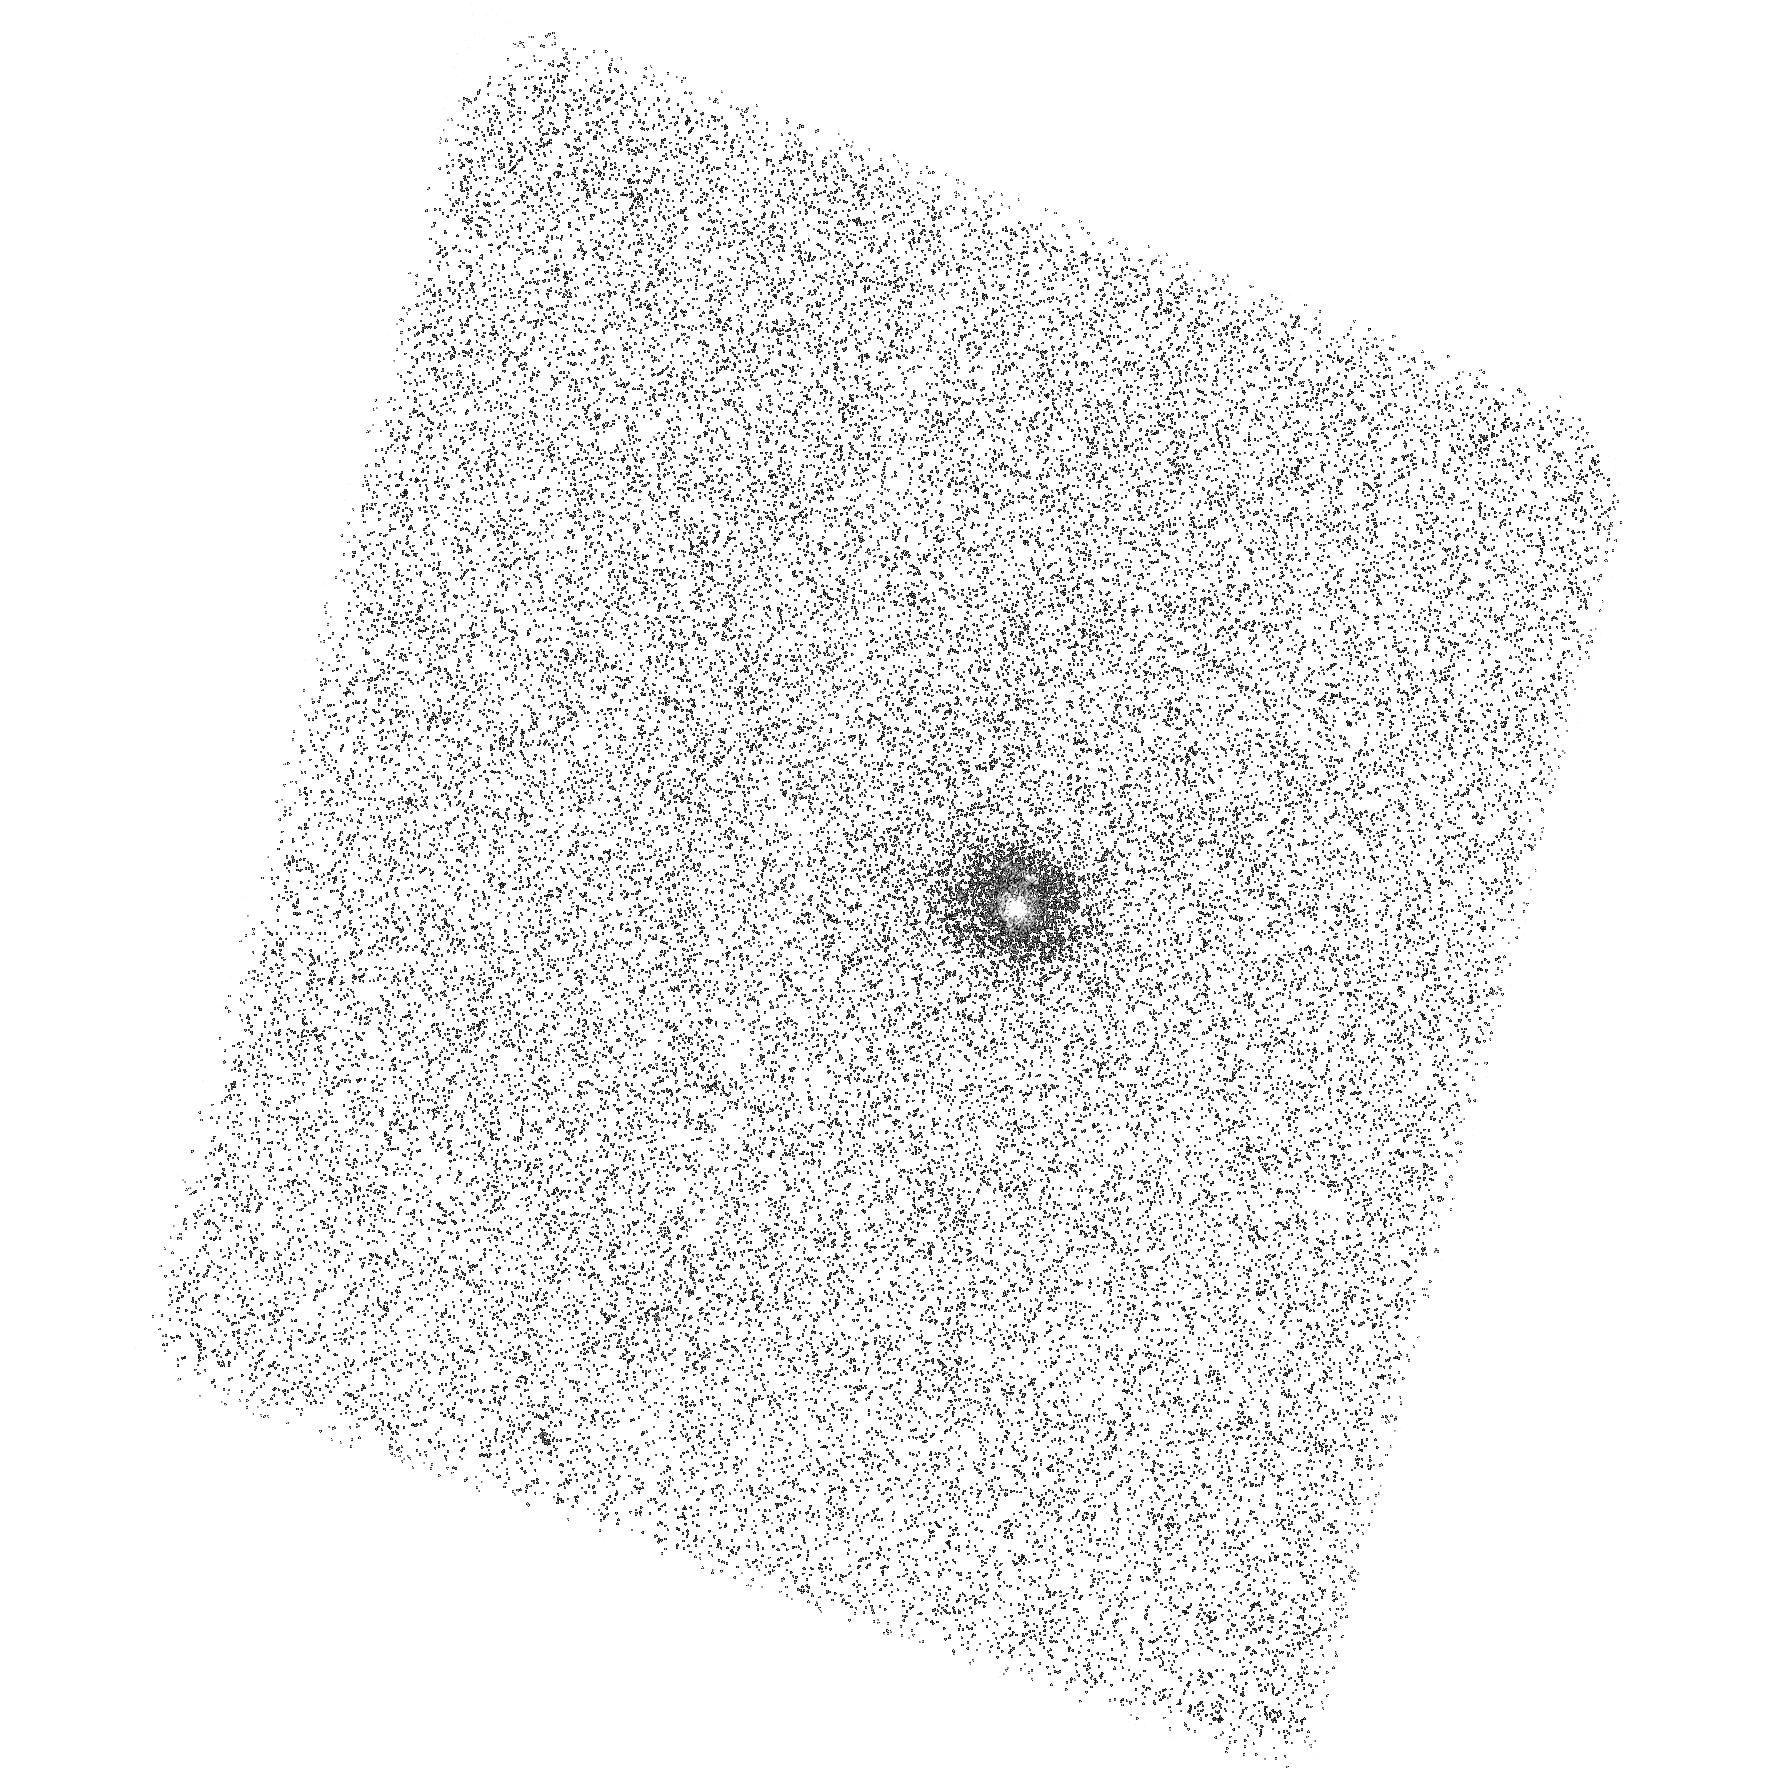
Target: SDSSJ001054. Instrument: ACS/SBC. Filter: F150LP. Exposure: 43 min. Observation ID: hst_11107_02_acs_sbc_f150lp_j9zn02

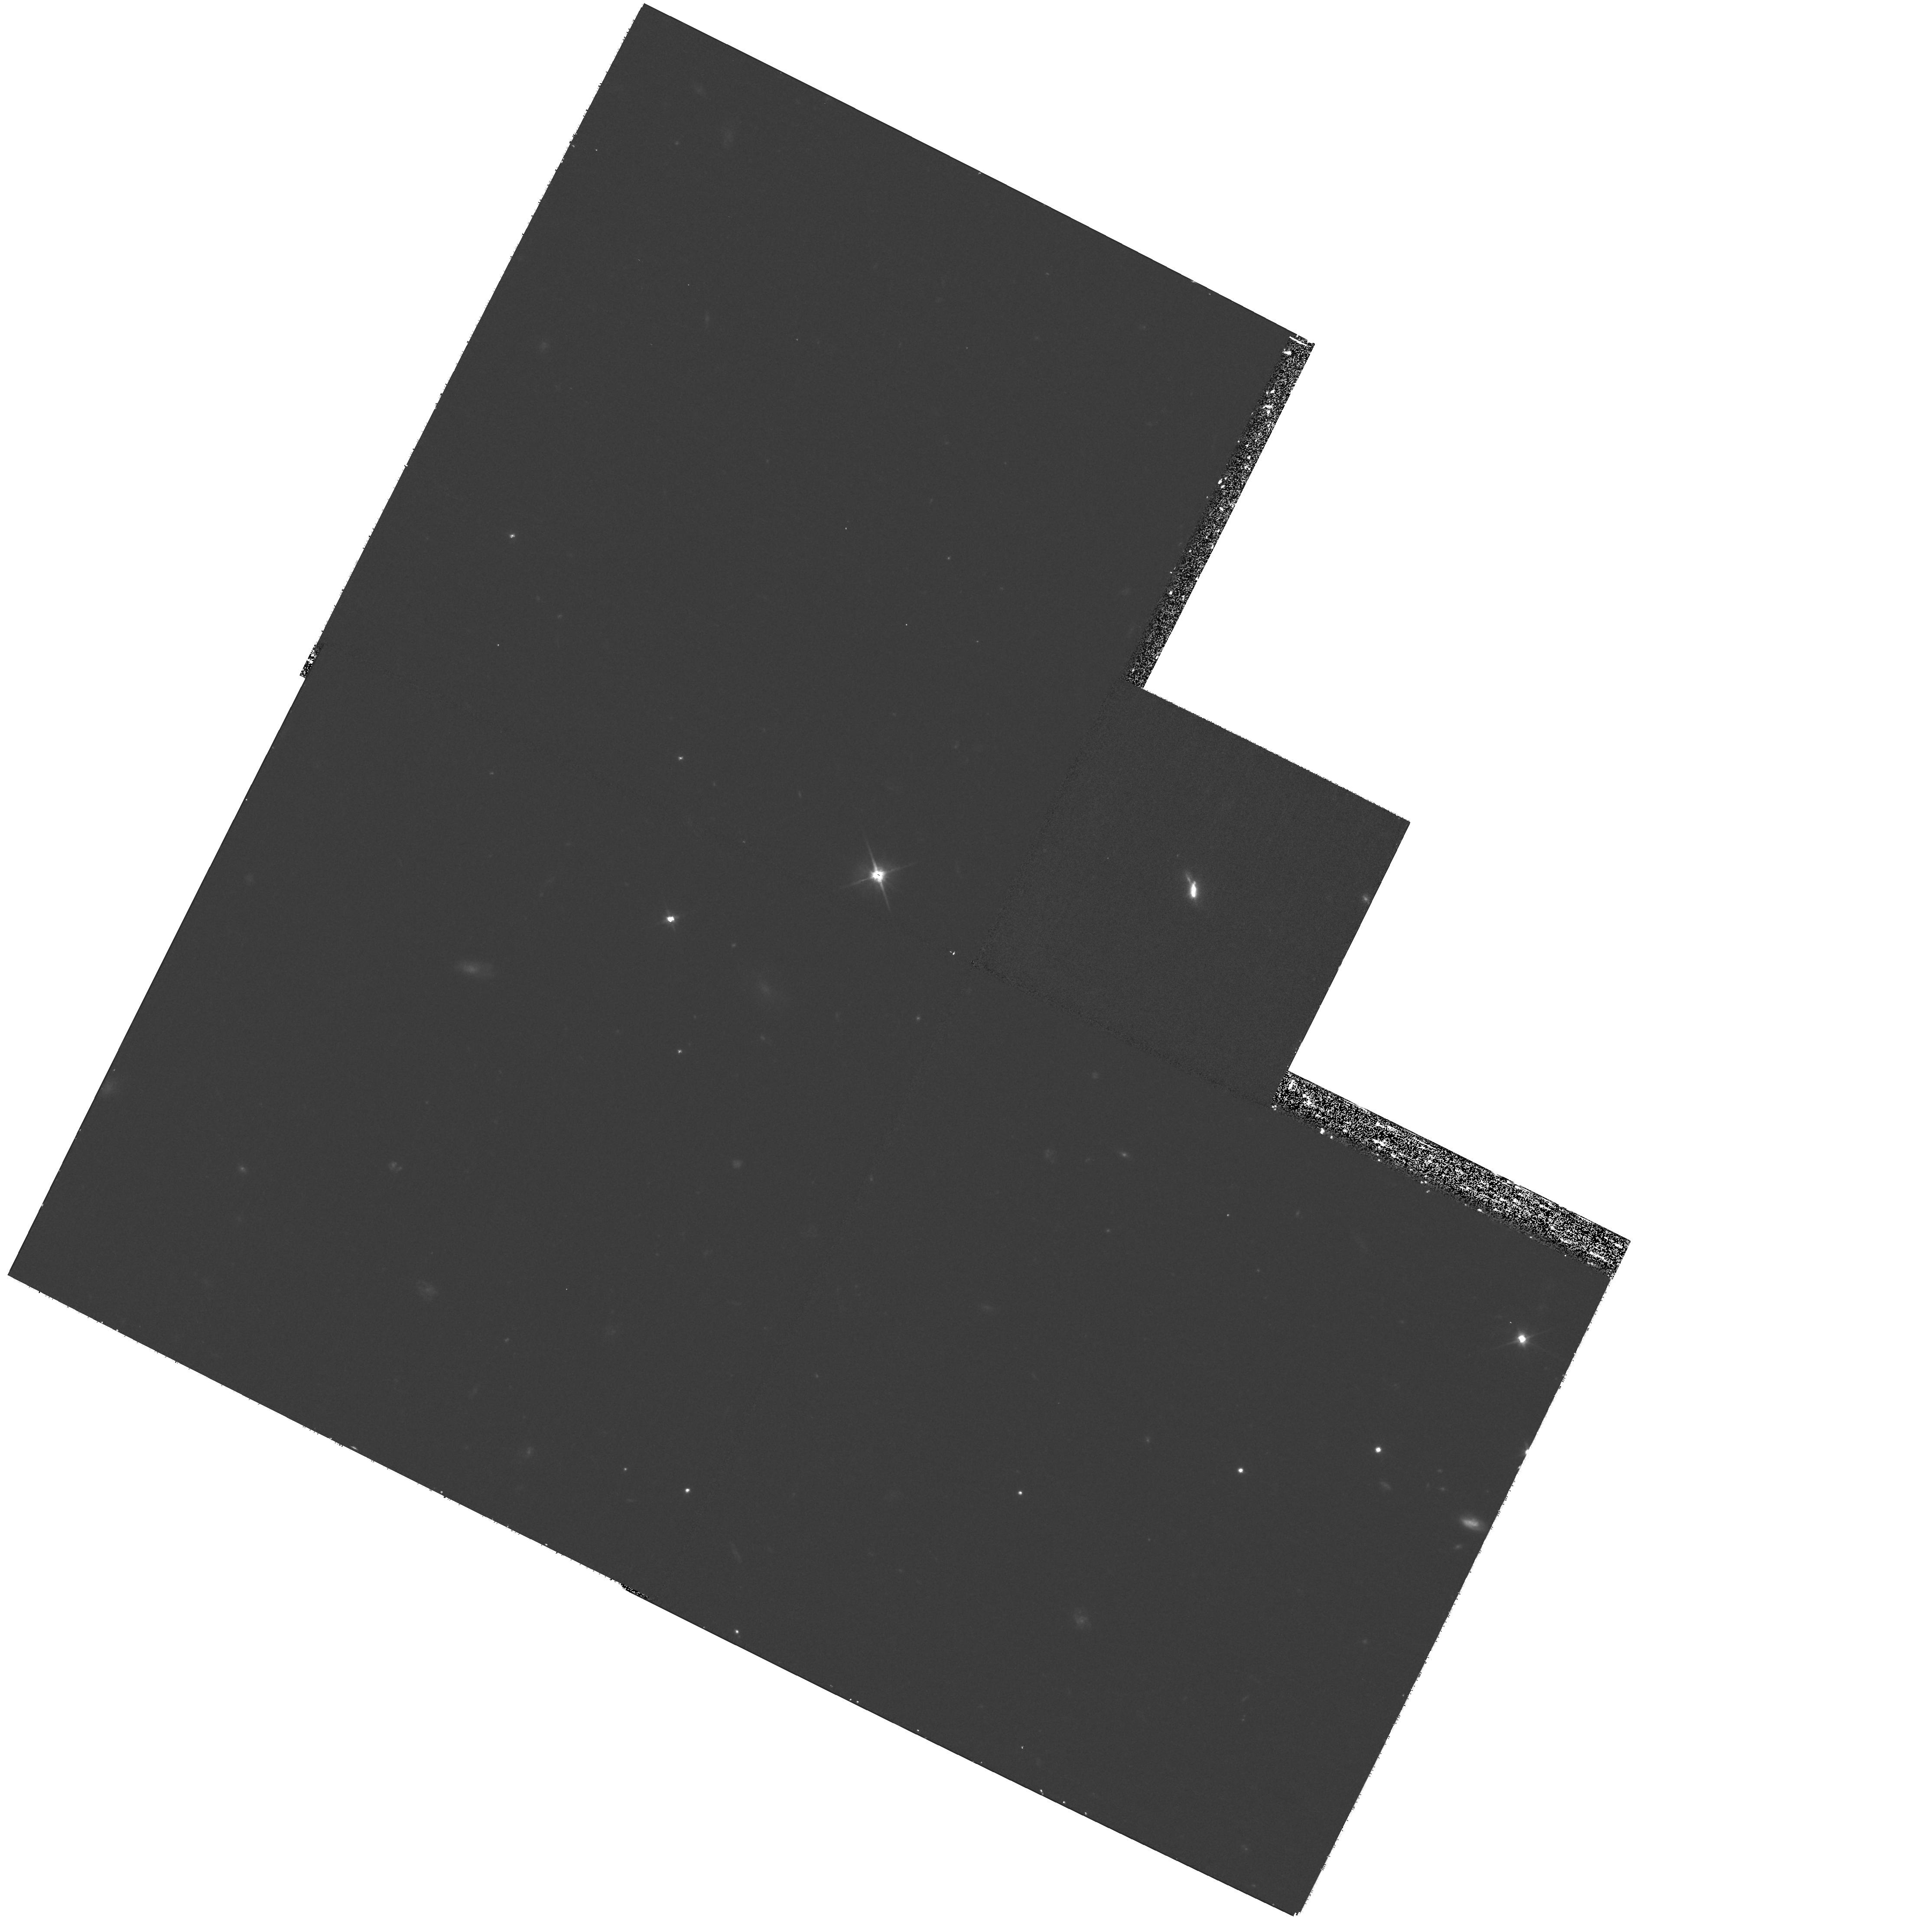
Target: SDSSJ082001. Instrument: WFPC2/PC. Filter: F606W. Exposure: 30 min. Observation ID: hst_11107_33_wfpc2_pc_f606w_u9zn33

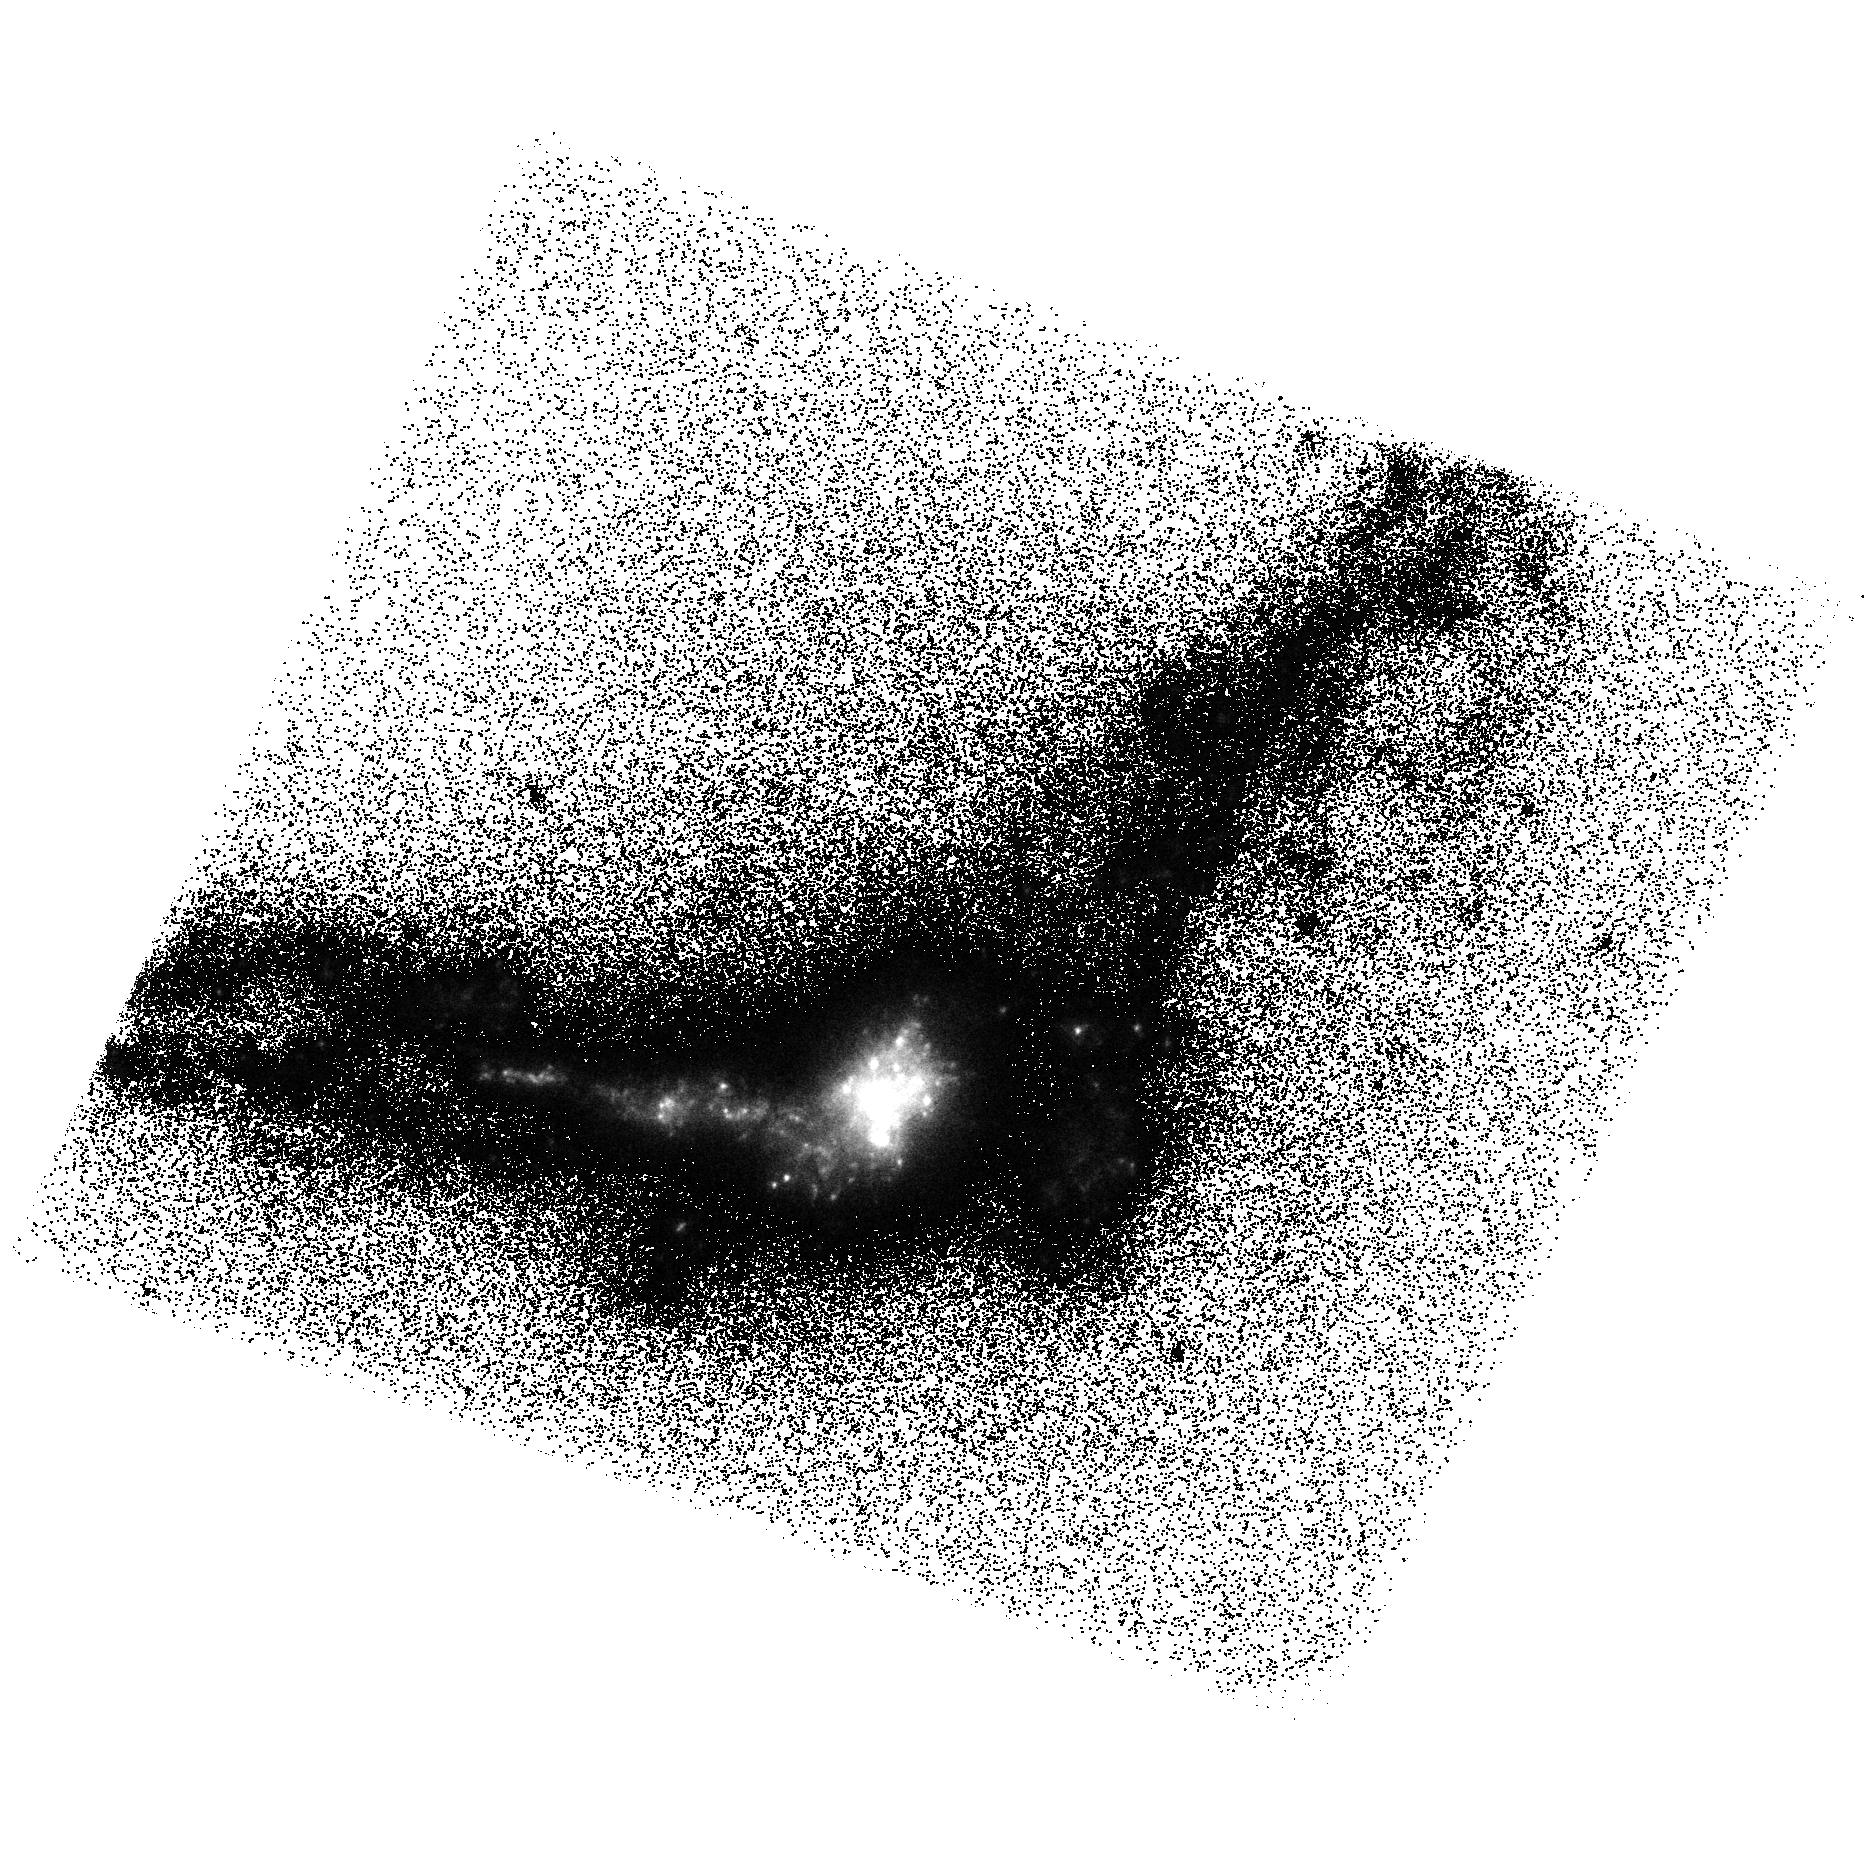
Target: MRK54SBC-NEW. Instrument: ACS/SBC. Filter: F150LP. Exposure: 43 min. Observation ID: hst_11107_48_acs_sbc_f150lp_j9zn48

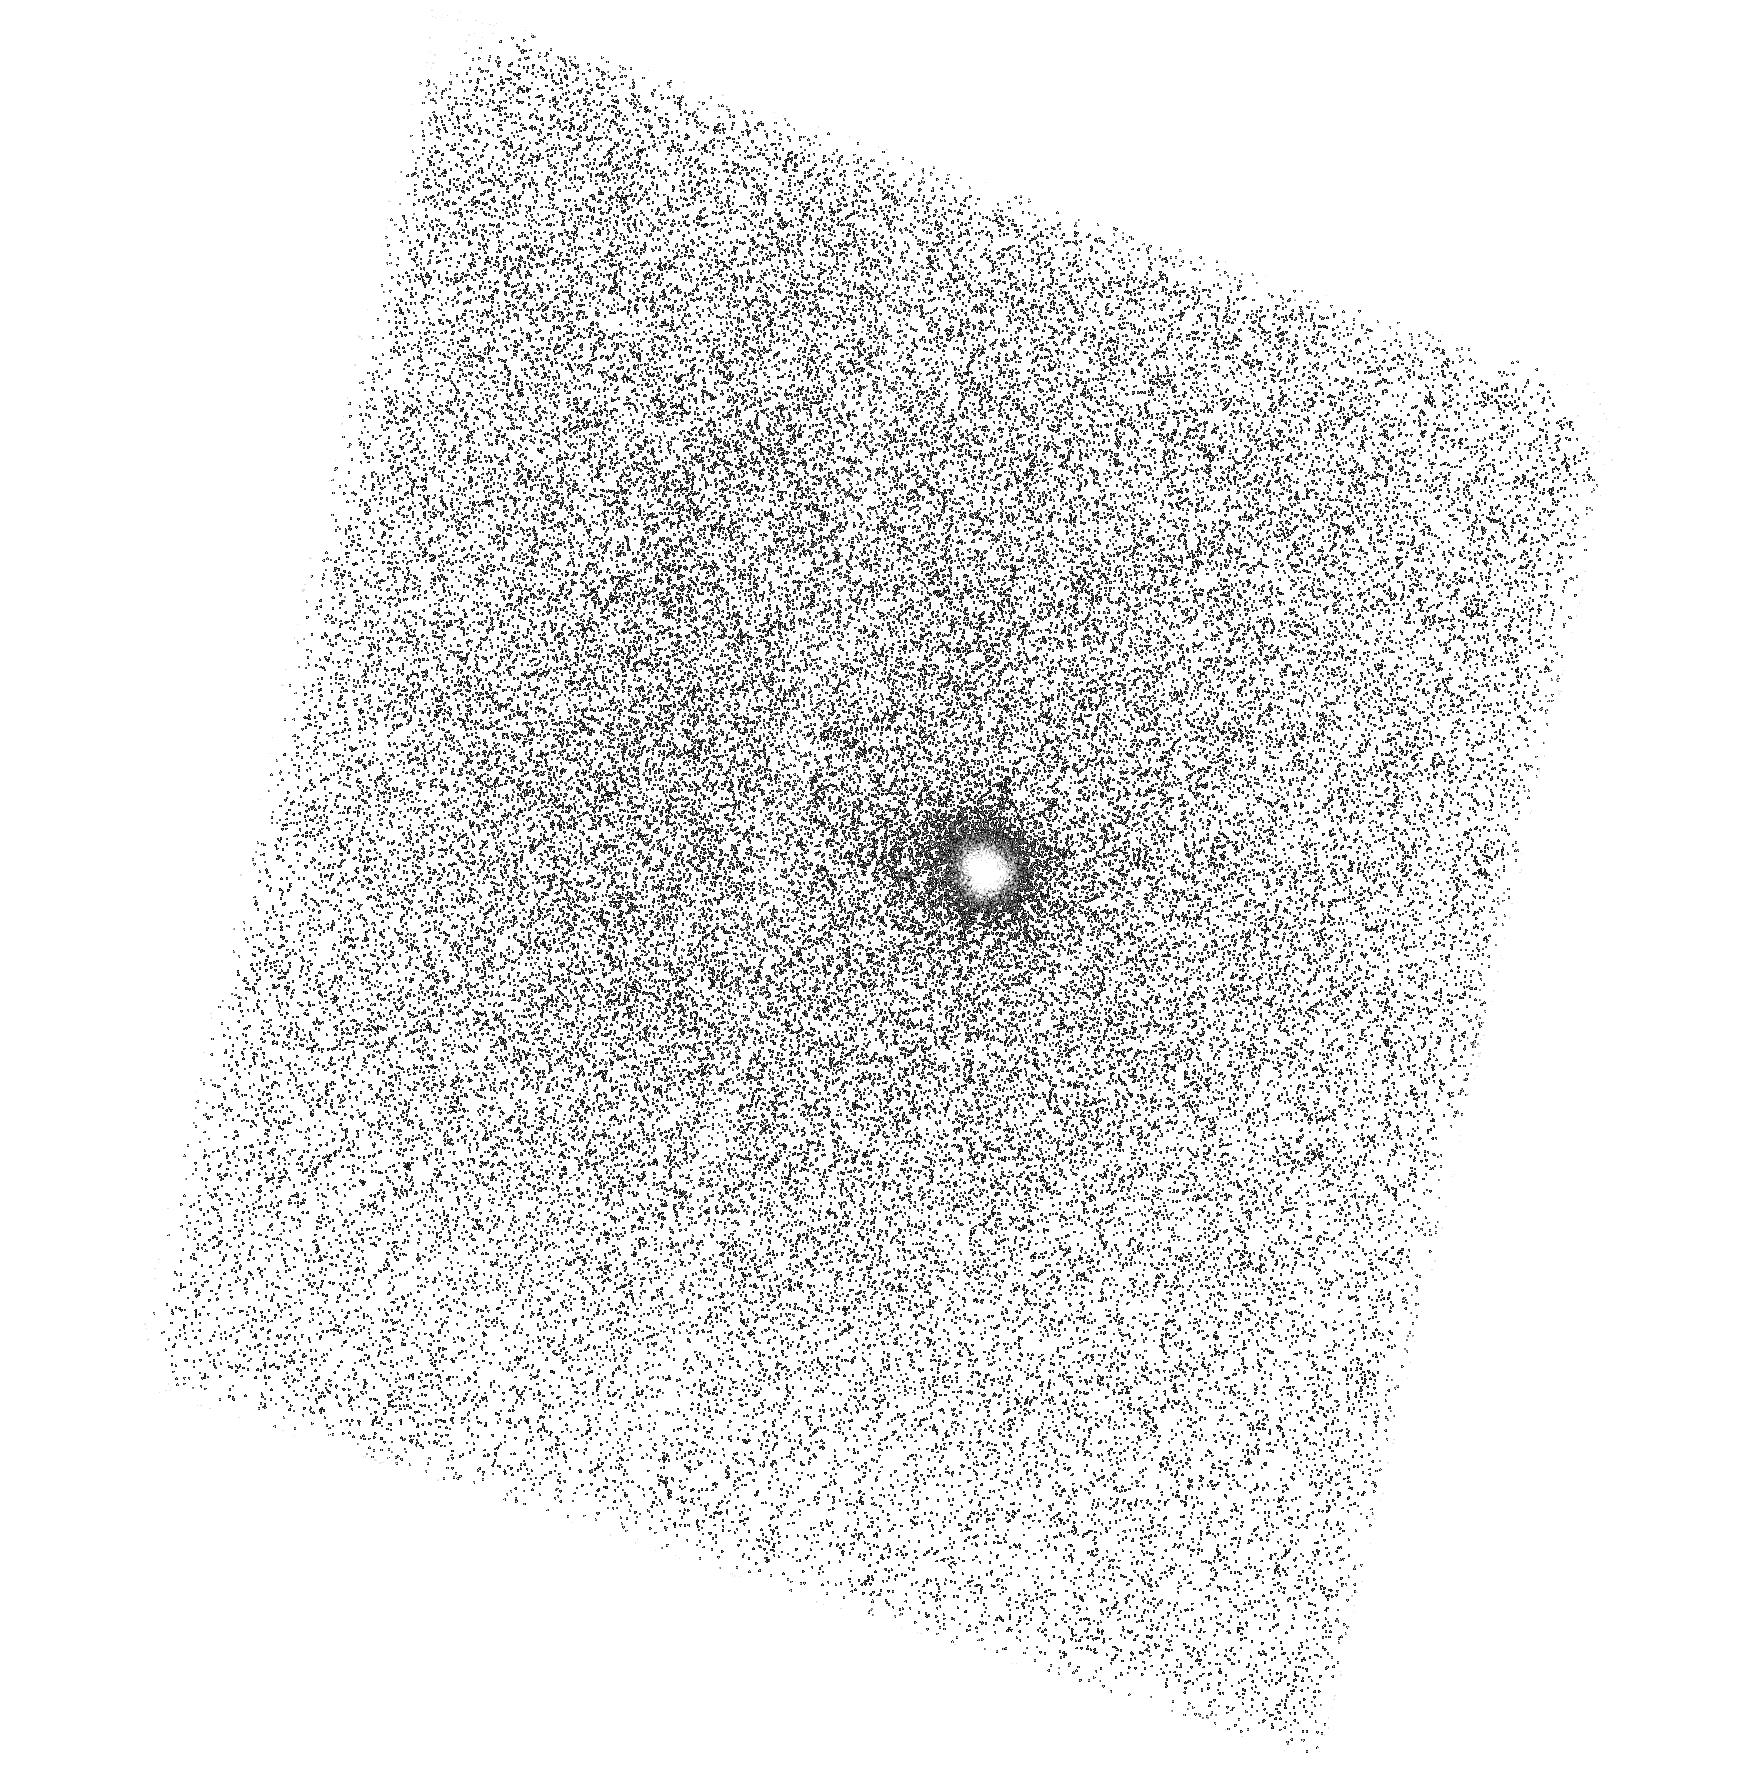
Target: SDSSJ092336. Instrument: ACS/SBC. Filter: F150LP. Exposure: 44 min. Observation ID: hst_11107_13_acs_sbc_f150lp_j9zn13

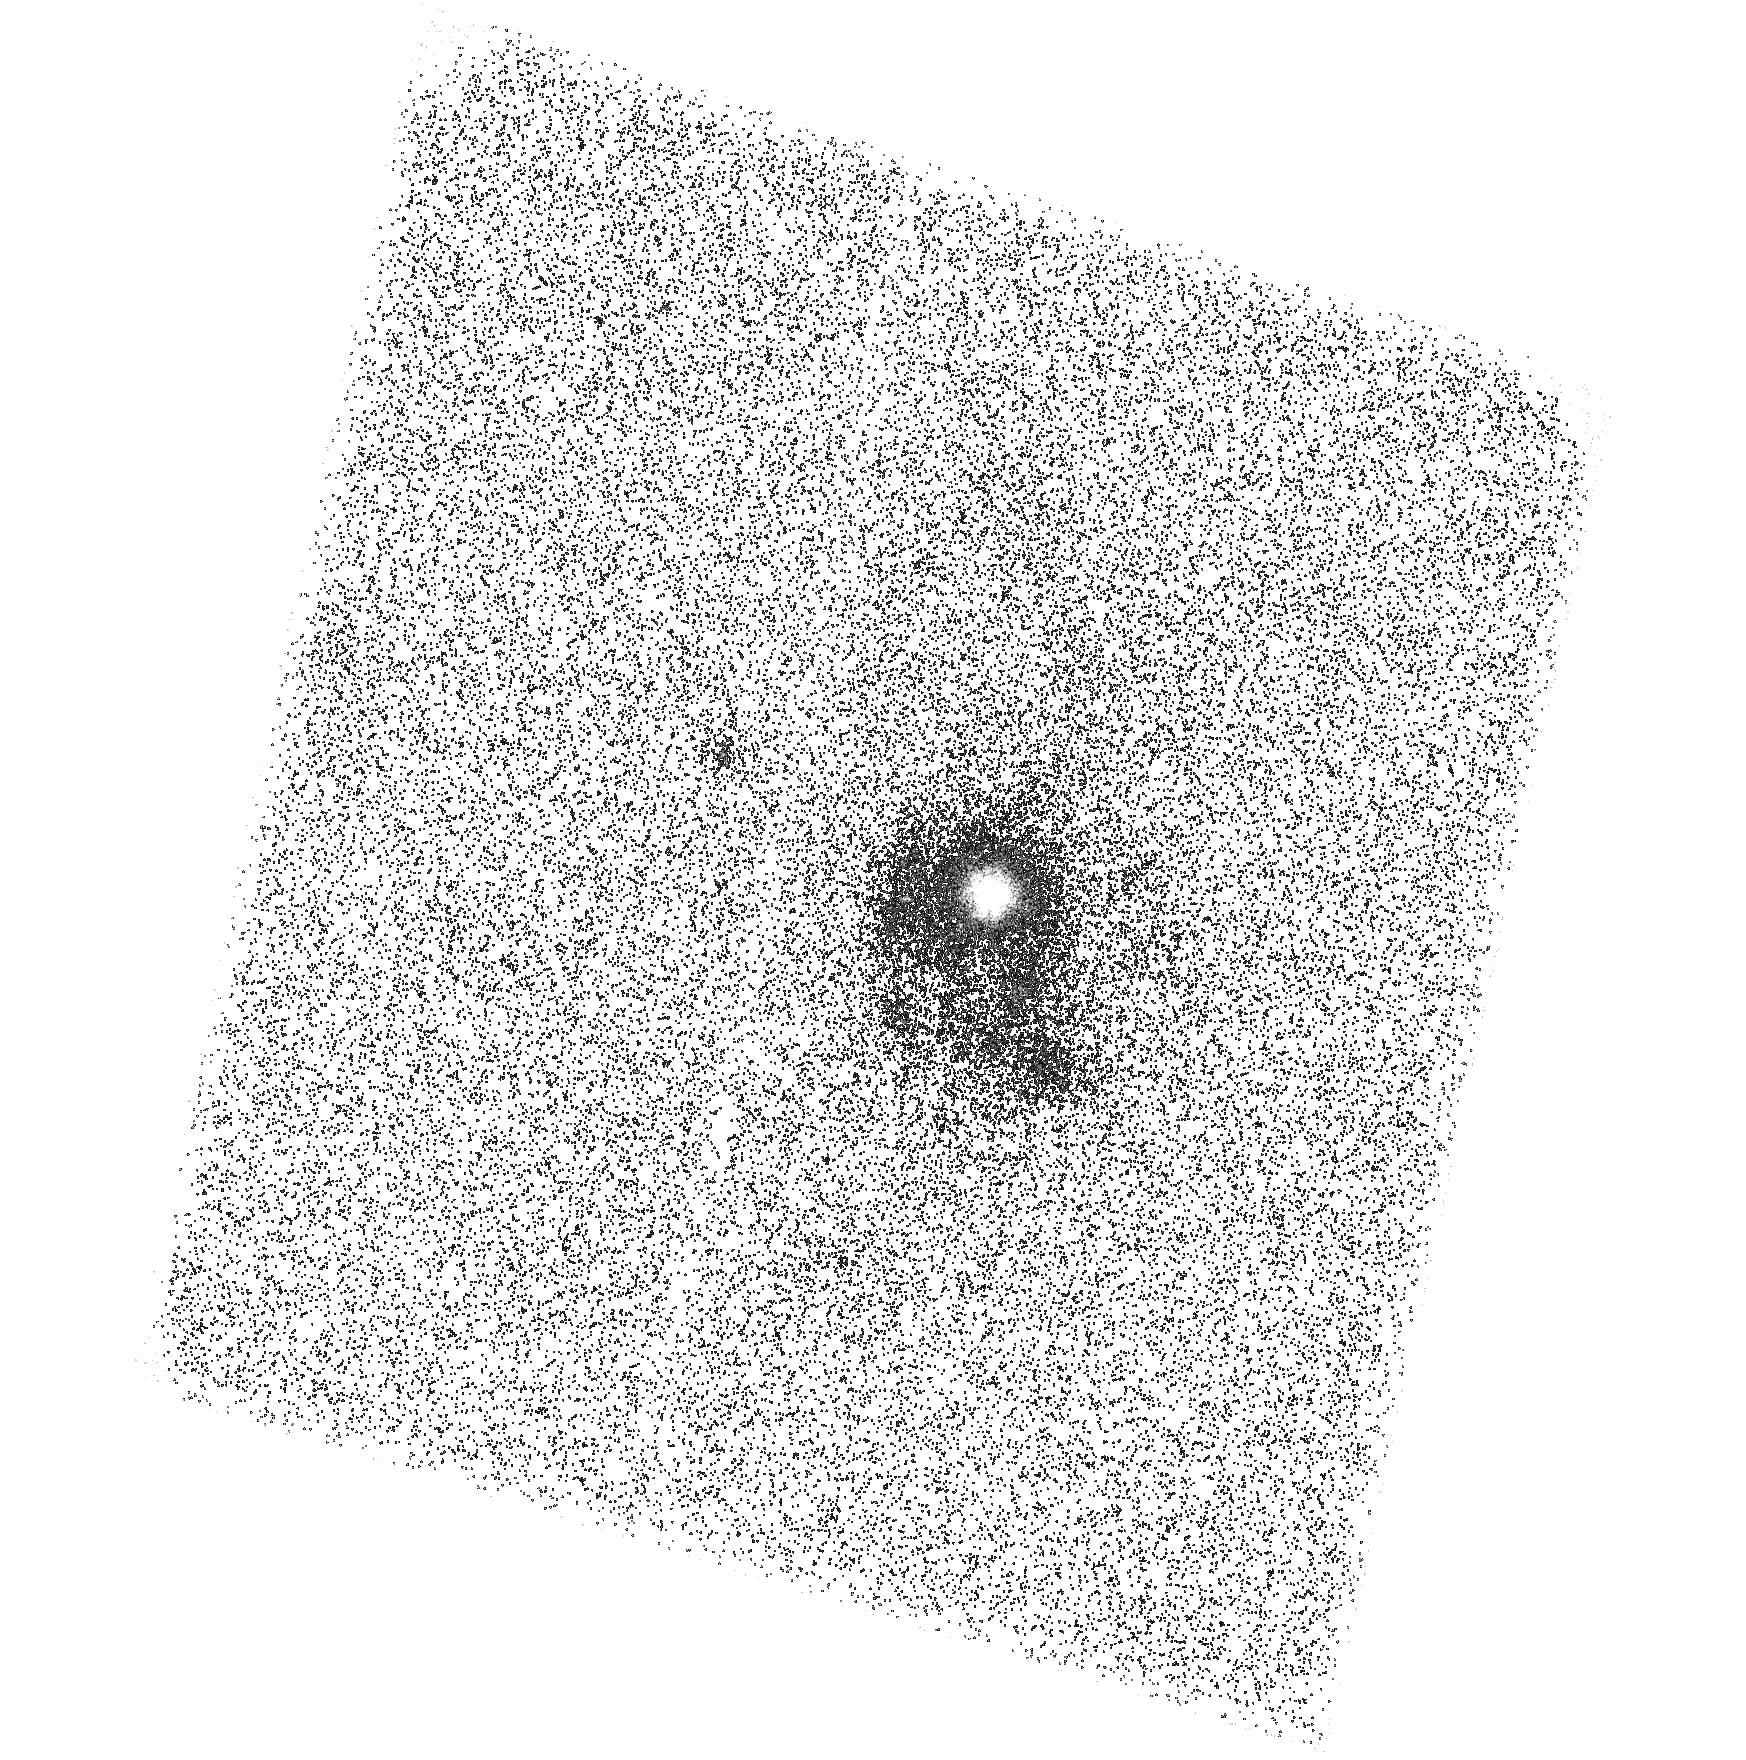
Target: SDSSJ210358. Instrument: ACS/SBC. Filter: F150LP. Exposure: 43 min. Observation ID: hst_11107_19_acs_sbc_f150lp_j9zn19

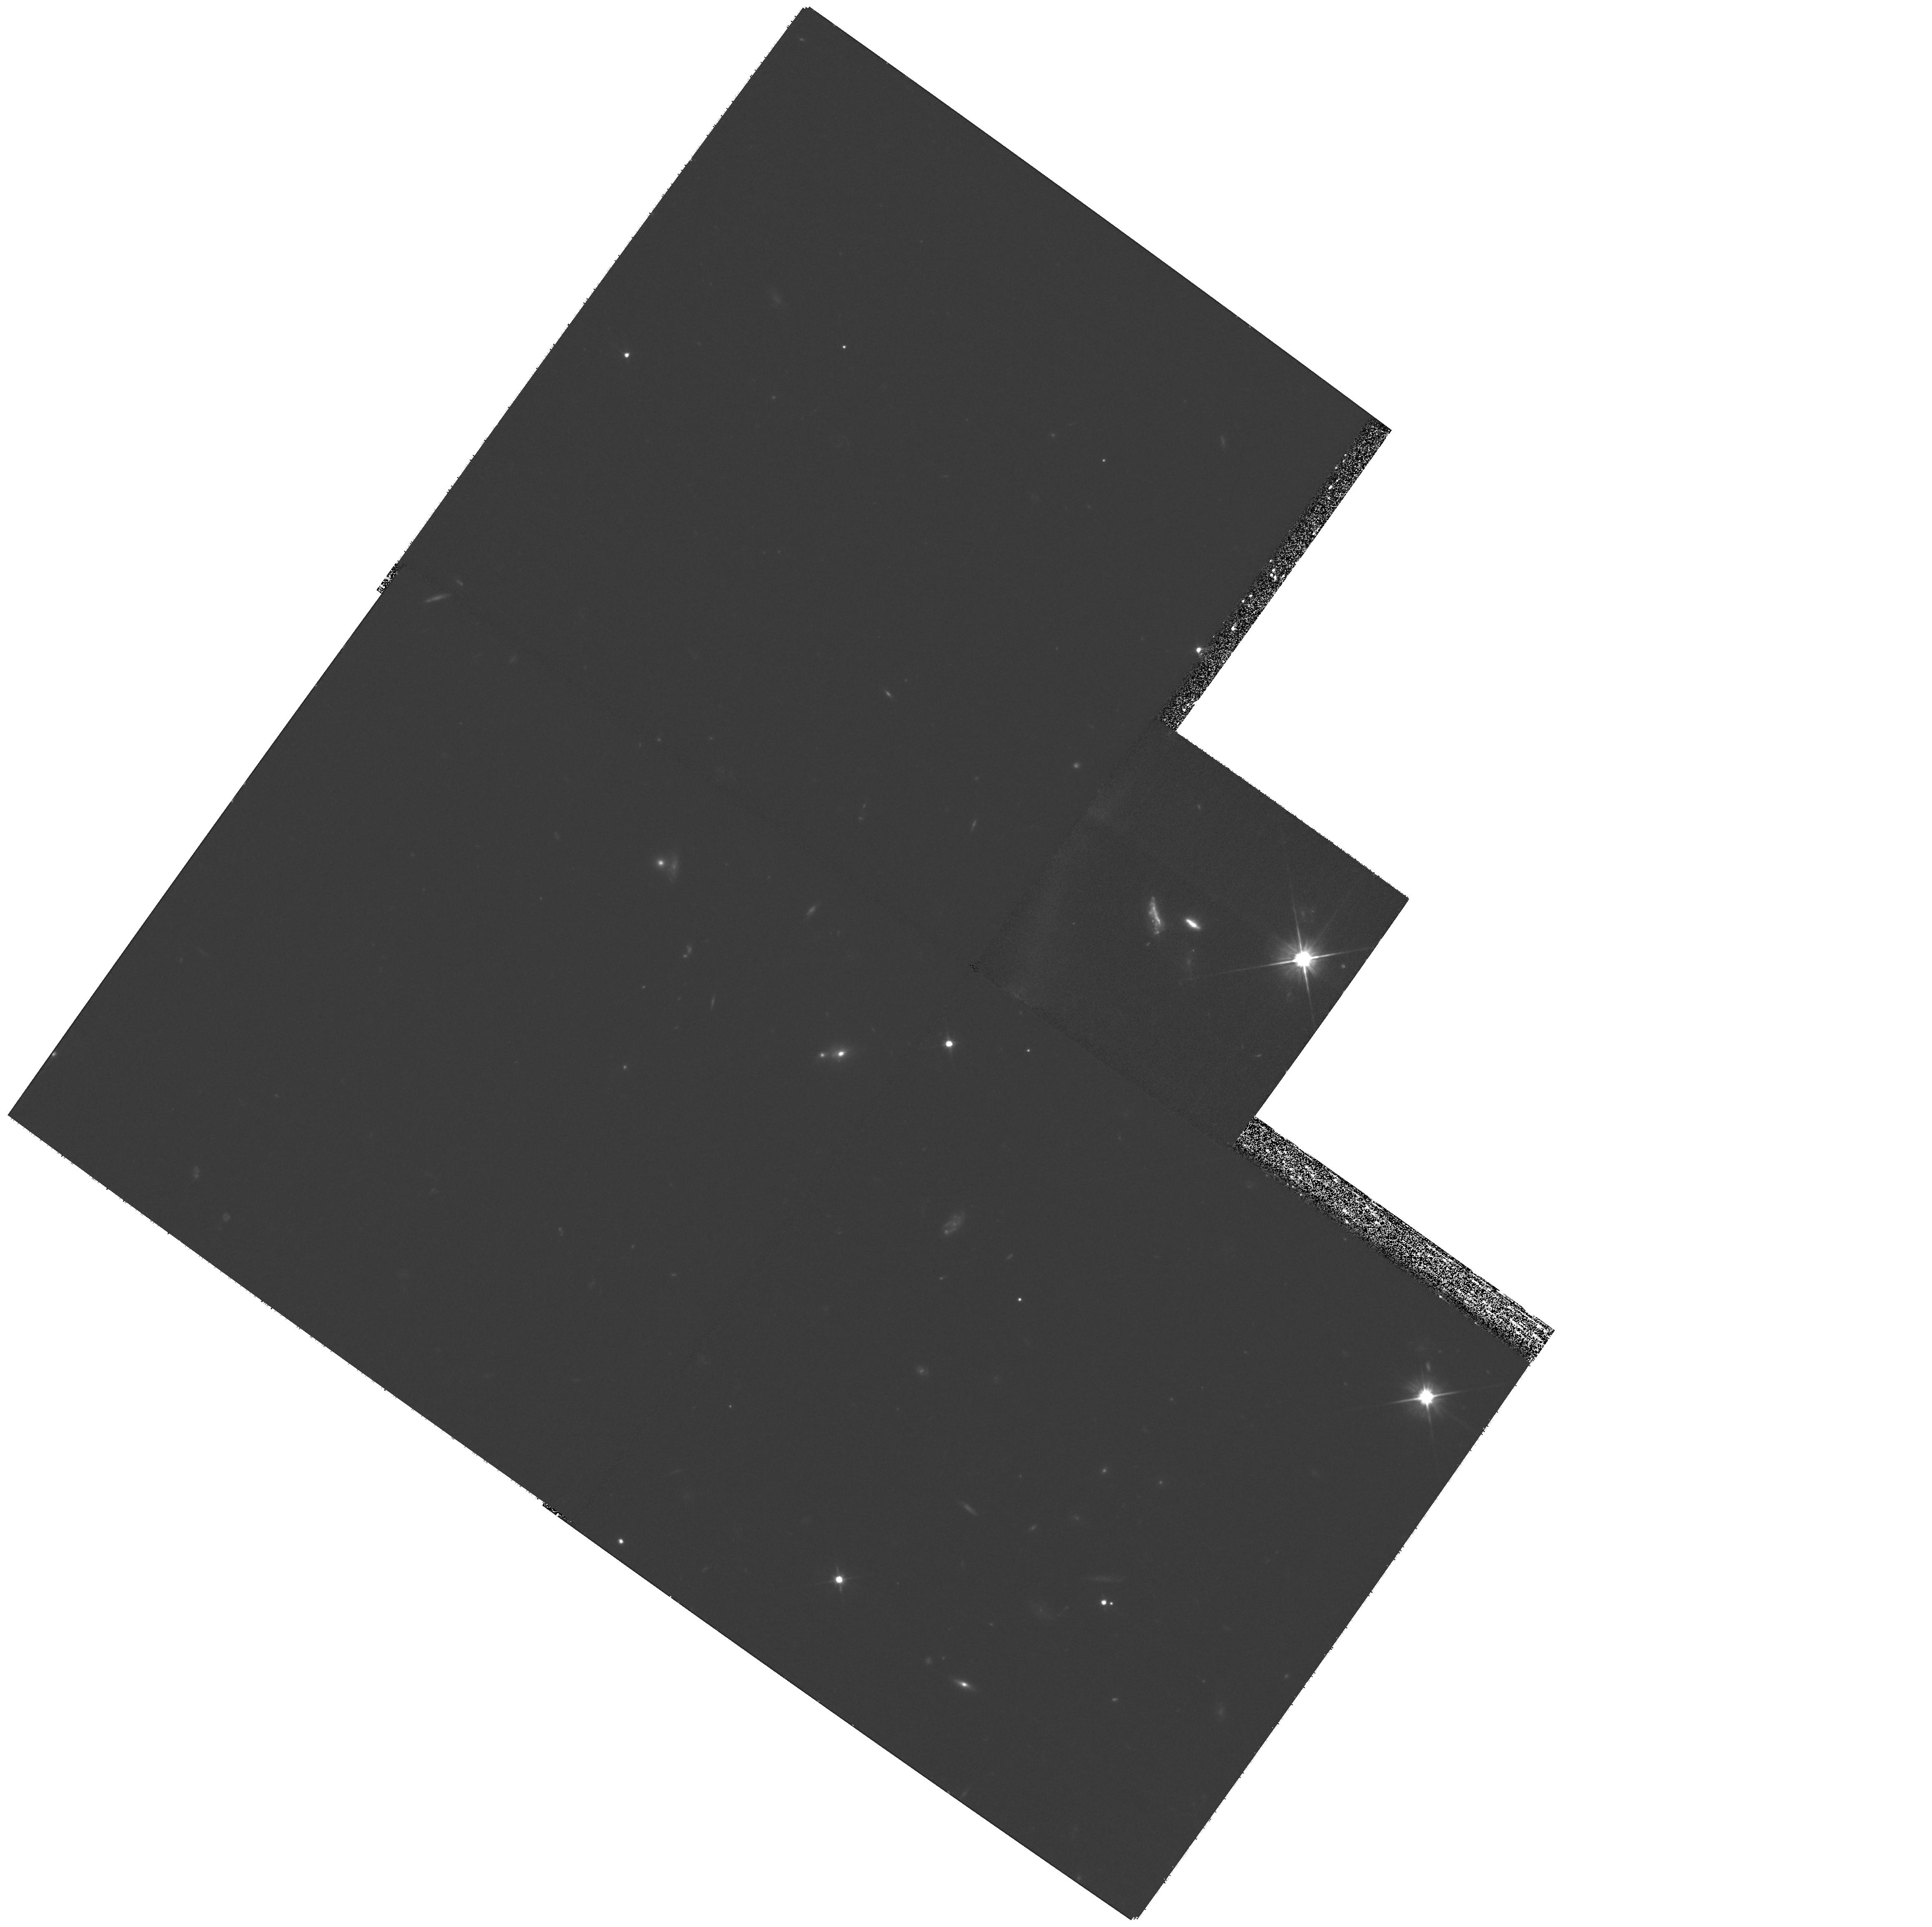
Target: SDSSJ035733. Instrument: WFPC2/PC. Filter: F606W. Exposure: 1 h. Observation ID: hst_11107_31_wfpc2_pc_f606w_u9zn31

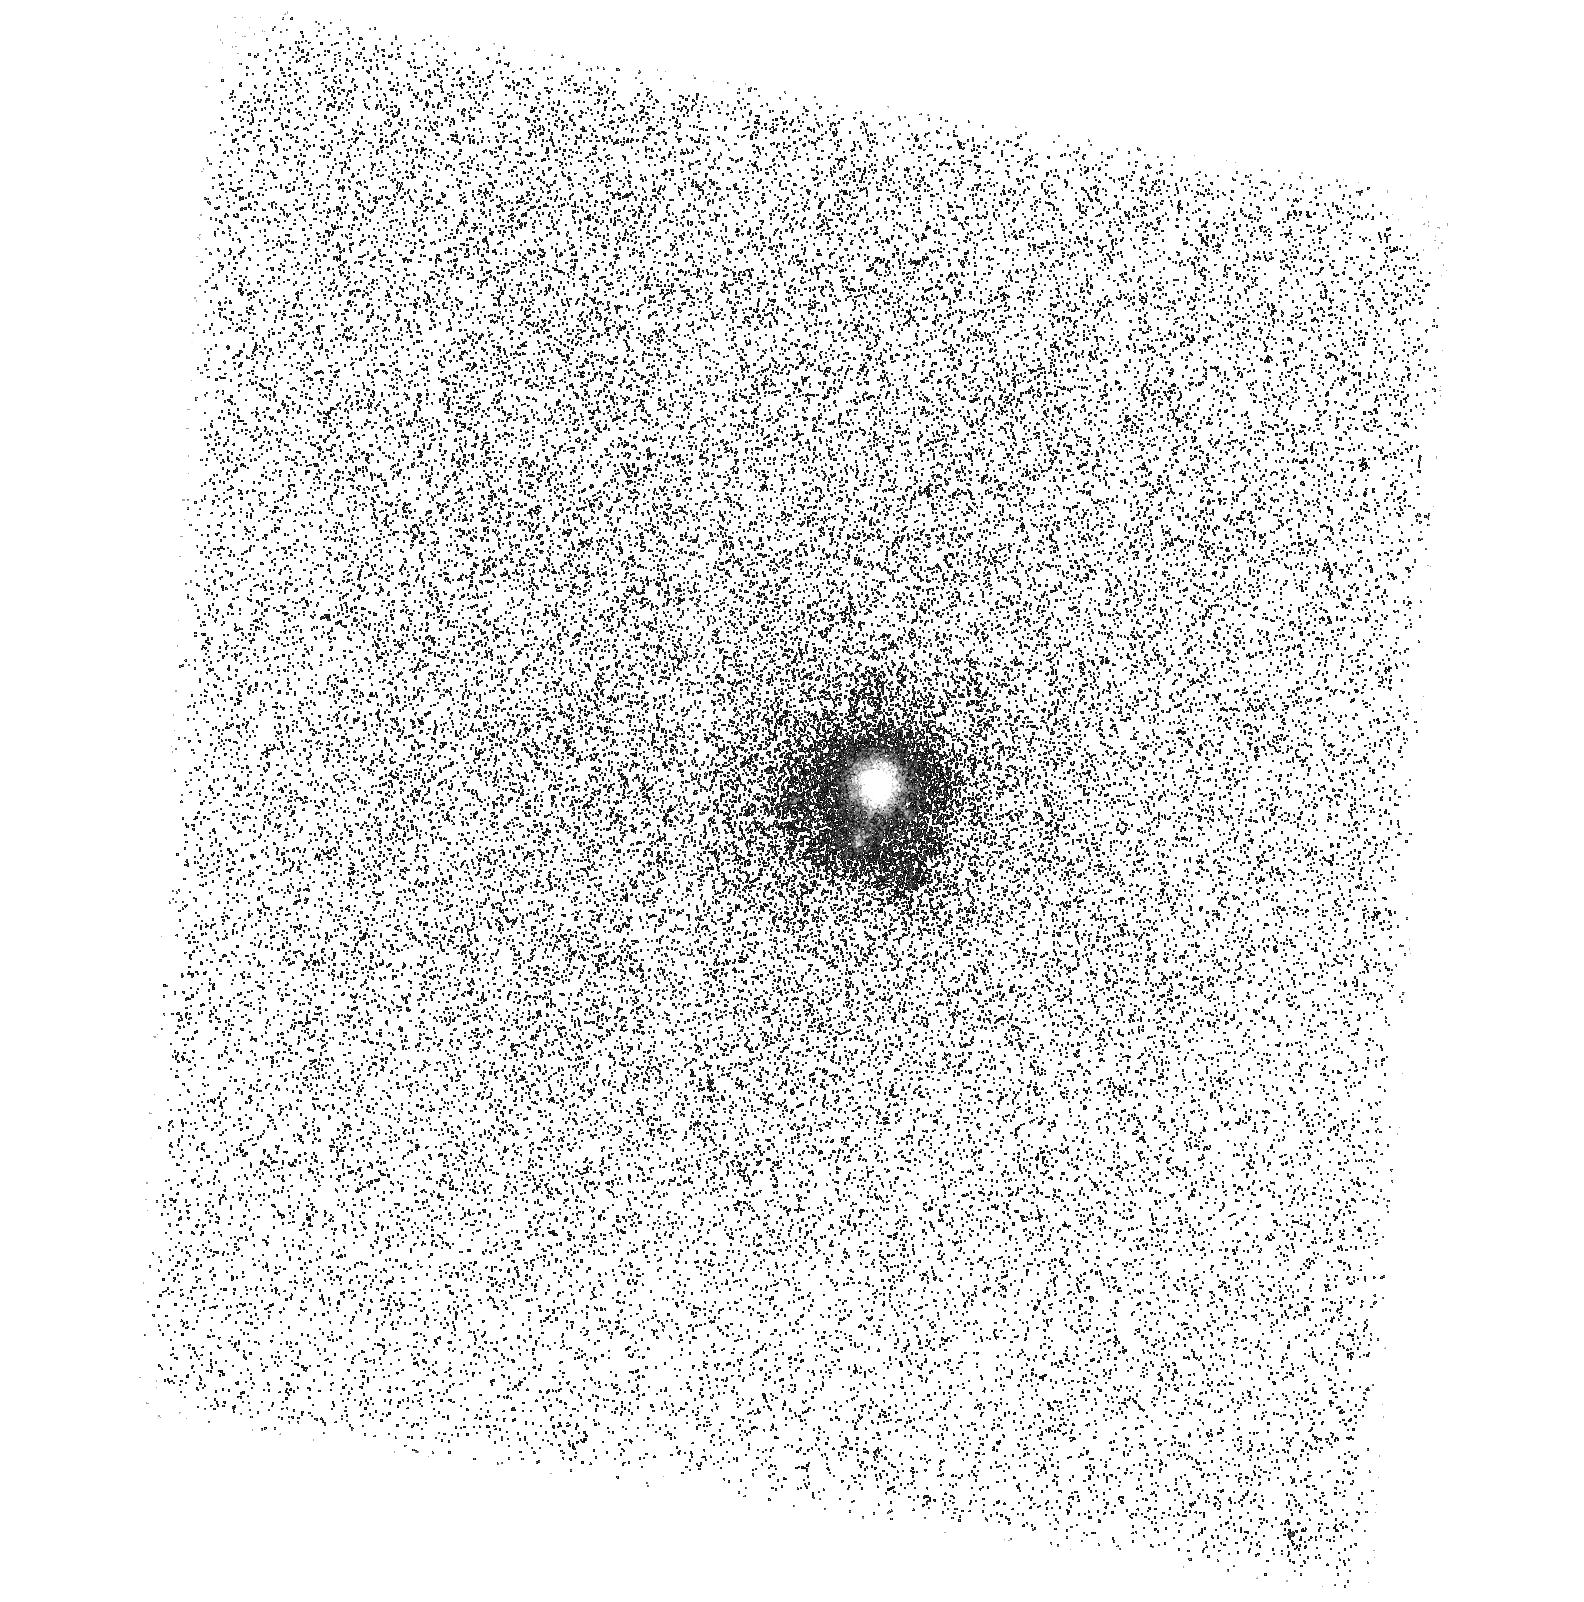
Target: SDSSJ092159. Instrument: ACS/SBC. Filter: F150LP. Exposure: 44 min. Observation ID: hst_11107_12_acs_sbc_f150lp_j9zn12

Imaging of Local Lyman Break Galaxy Analogs: New Clues to Galaxy Formation in the Early Universe (PI: Heckman, Timothy M.)

We have used the ultraviolet all-sky imaging survey currently being conducted by the Galaxy Evolution Explorer (GALEX) to identify for the first time a rare population of low-redshift starbursts with properties remarkably similar to high-redshift Lyman Break Galaxies (LBGs). These "compact UV luminous galaxies" (UVLGs) resemble LBGs in terms of size, SFR, surface brightness, mass, metallicity, kinematics, dust, and color. The UVLG sample offers the unique opportunity of investigating some very important properties of LBGs that have remained virtually inaccessible at high redshift: their morphology and the mechanism that drives their star formation. Therefore, in Cycle 15 we have imaged 7 UVLGs using ACS in order to 1) characterize their morphology and look for signs of interactions and mergers, and 2) probe their star formation histories over a variety of timescales. The images show a striking trend of small-scale mergers turning large amounts of gas into vigorous starbursts (a process referred to as dissipational or "wet" merging). Here, we propose to complete our sample of 31 LBG analogs using the ACS/SBC F150LP (FUV) and WFPC2 F606W (R) filters in order to create a statistical sample to study the mechanism that triggers star formation in UVLGs and its implications for the nature of LBGs. Specifically, we will 1) study the trend between galaxy merging and SFR in UVLGs, 2) artificially redshift the FUV images to z=1-4 and compare morphologies with those in similarly sized samples of LBGs at the same rest-frame wavelenghts in e.g. GOODS, UDF, and COSMOS, 3) determine the presence and morphology of significant stellar mass in "pre-burst" stars, and 4) study their immediate environment. Together with our Spitzer (IRAC+MIPS), GALEX, SDSS and radio data, the HST observations will form a unique union of data that may for the first time shed light on how the earliest major episodes of star formation in high redshift galaxies came about. This proposal was adapted from an ACS HRC+WFC proposal to meet the new Cycle 16 observing constraints, and can be carried out using the ACS/SBC and WFPC2 without compromising our original science goals.